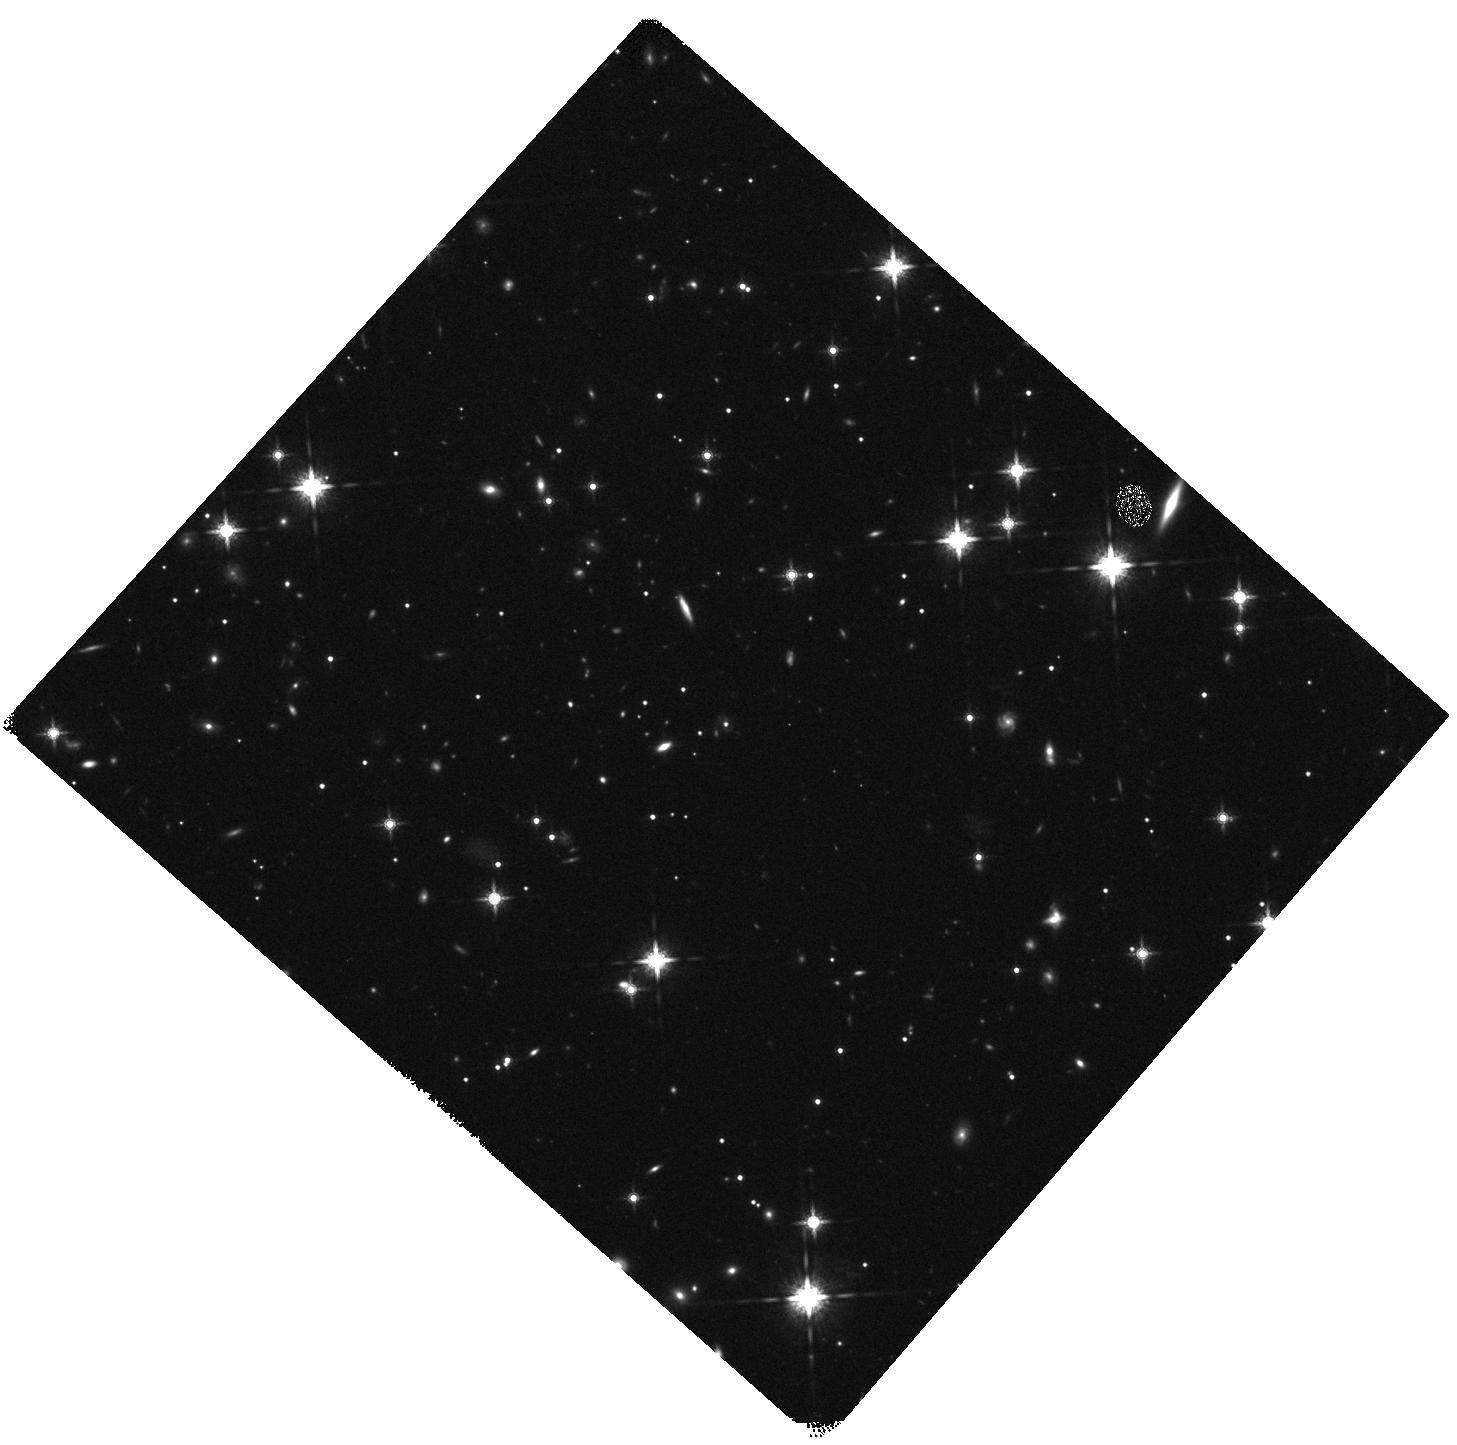
Target: GRB120119A
Instrument: WFC3/IR
Filter: F160W
Exposure: 20 min
Observation ID: hst_12949_07_wfc3_ir_f160w_ibzj07

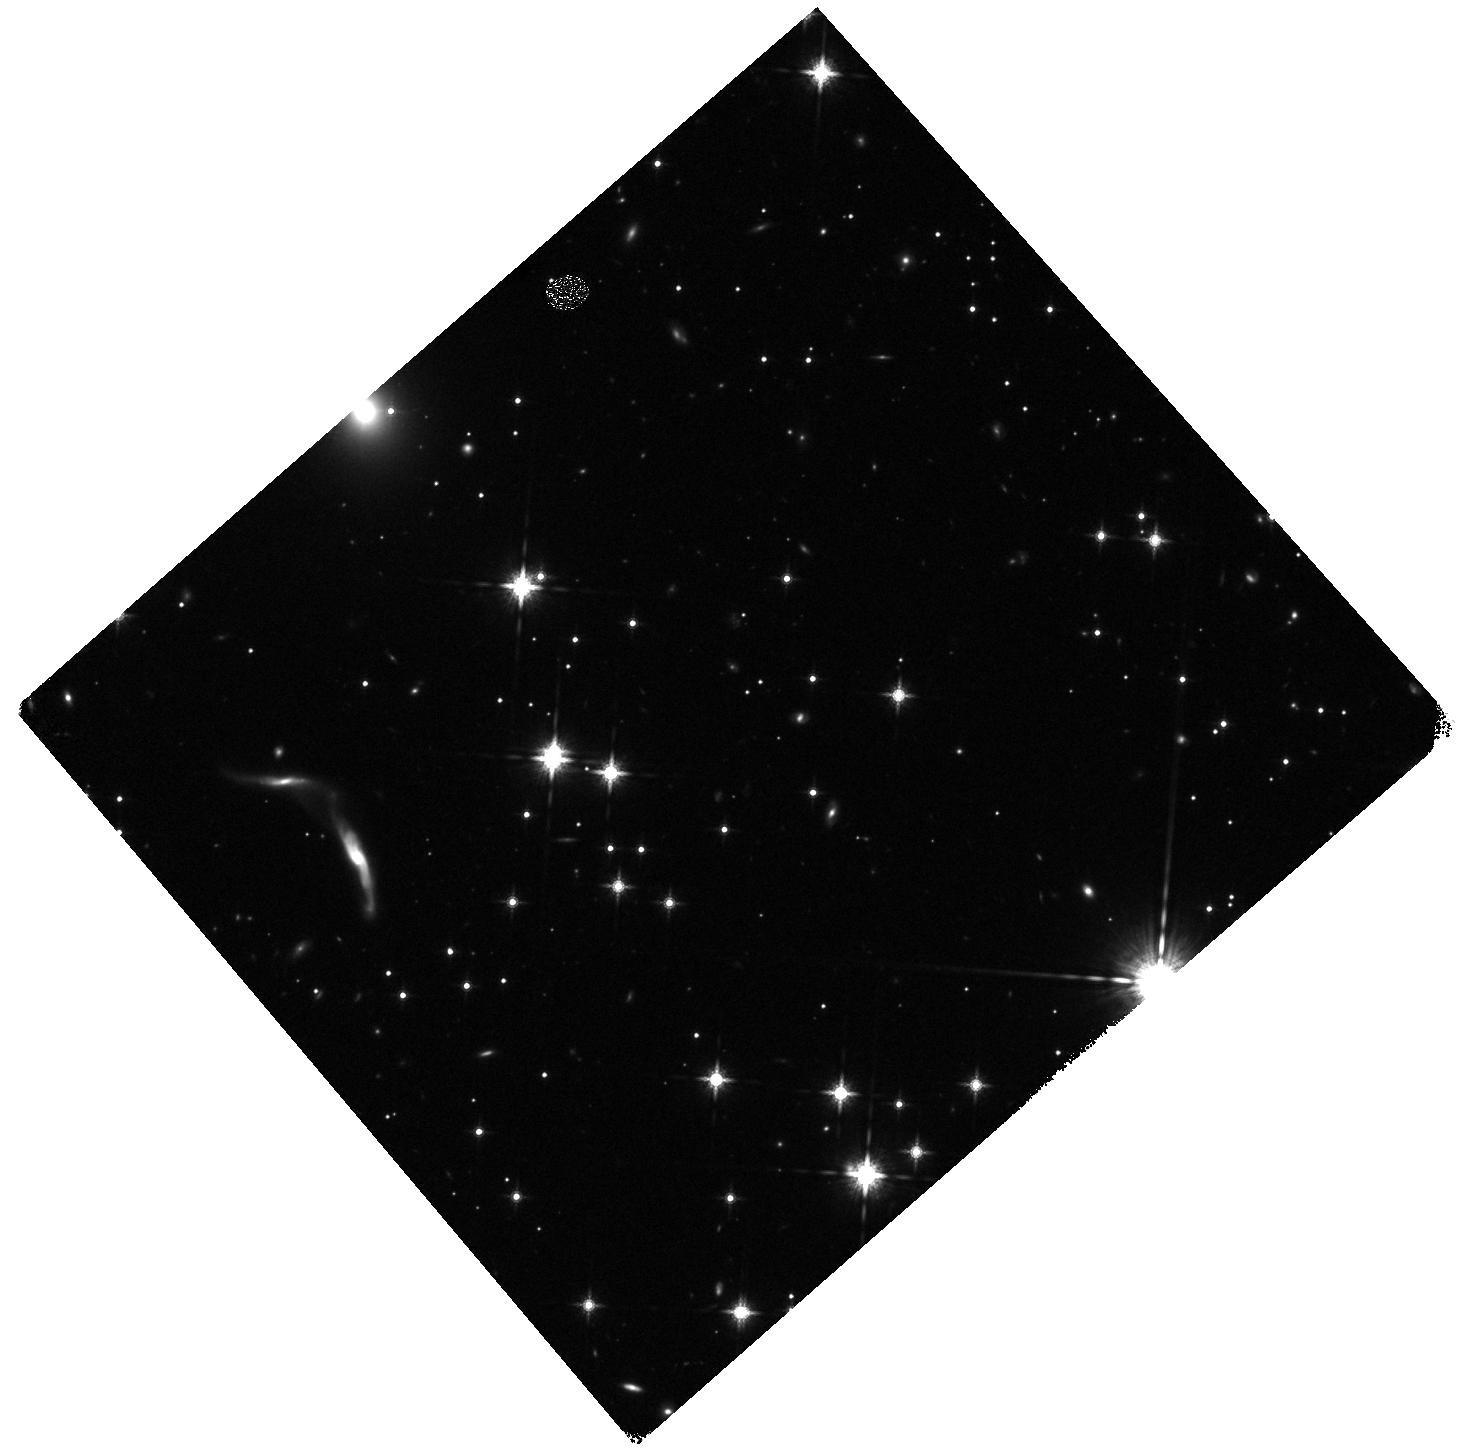
Target: GRB080325
Instrument: WFC3/IR
Filter: F160W
Exposure: 20 min
Observation ID: hst_12949_14_wfc3_ir_f160w_ibzj14

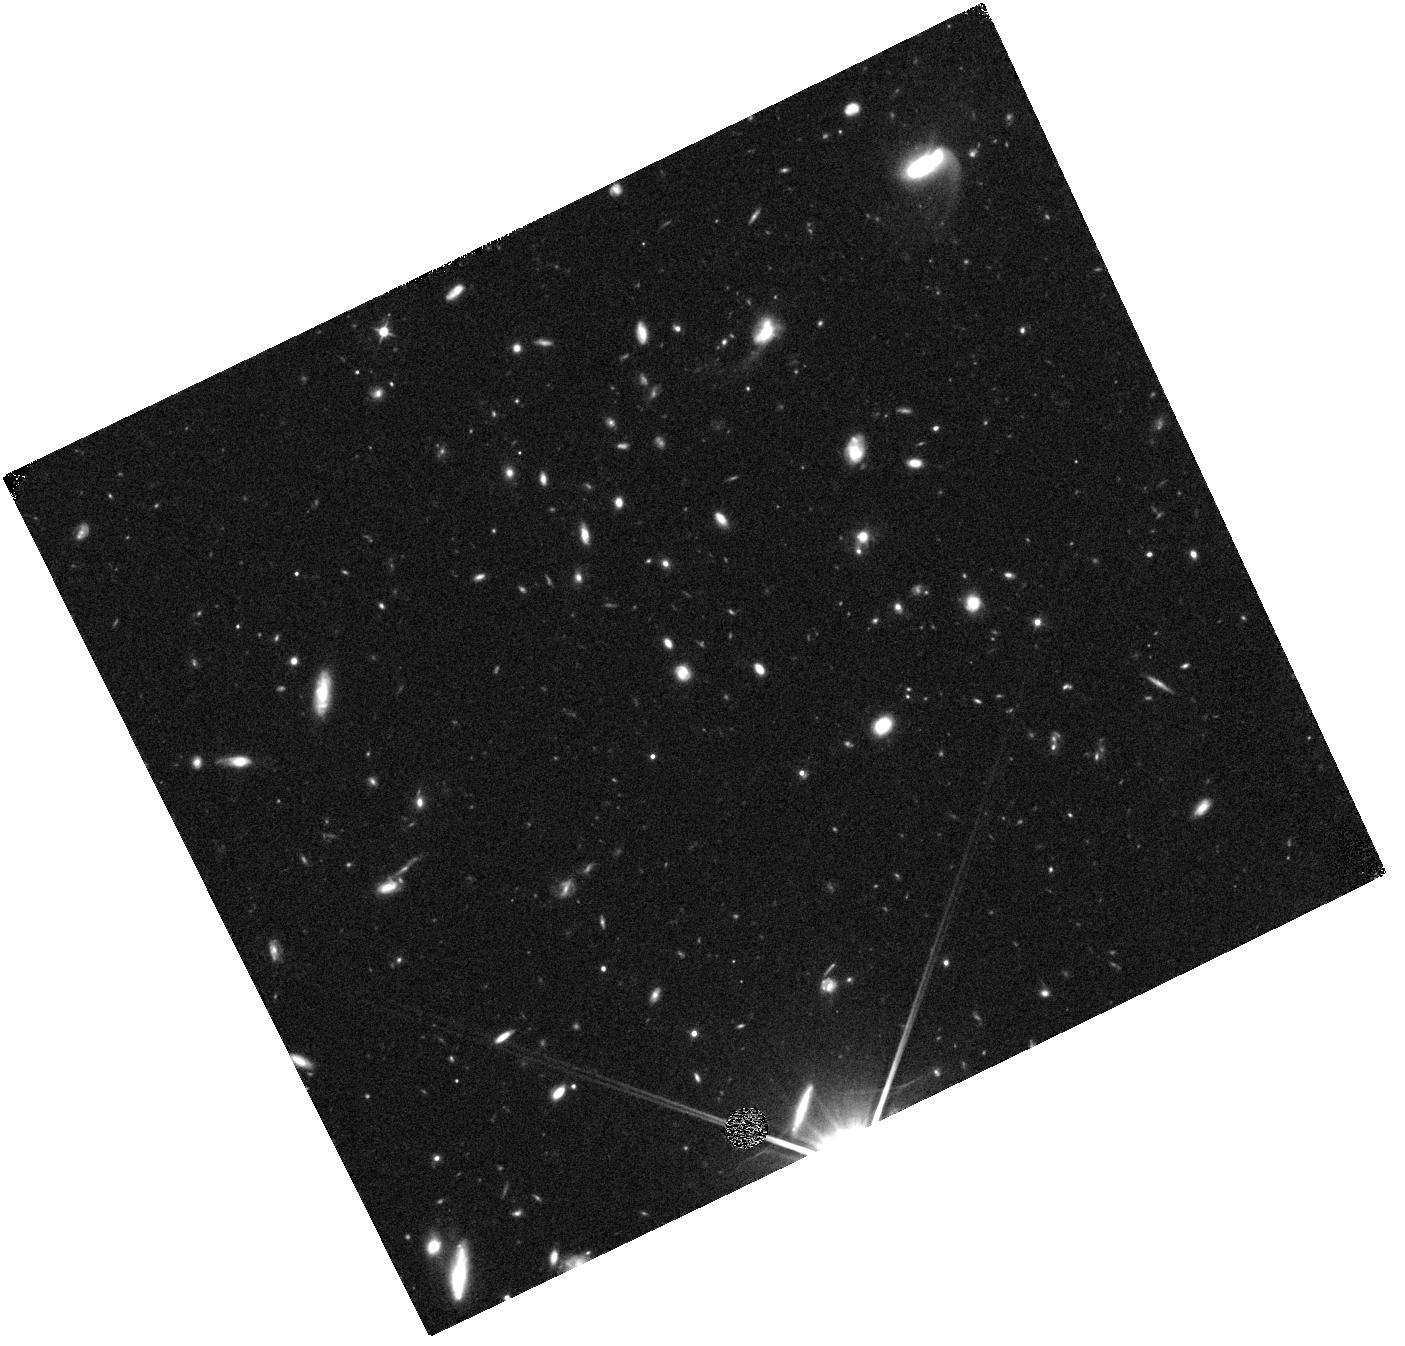
Target: GRB050408
Instrument: WFC3/IR
Filter: F110W
Exposure: 17 min
Observation ID: hst_12949_01_wfc3_ir_f110w_ibzj01

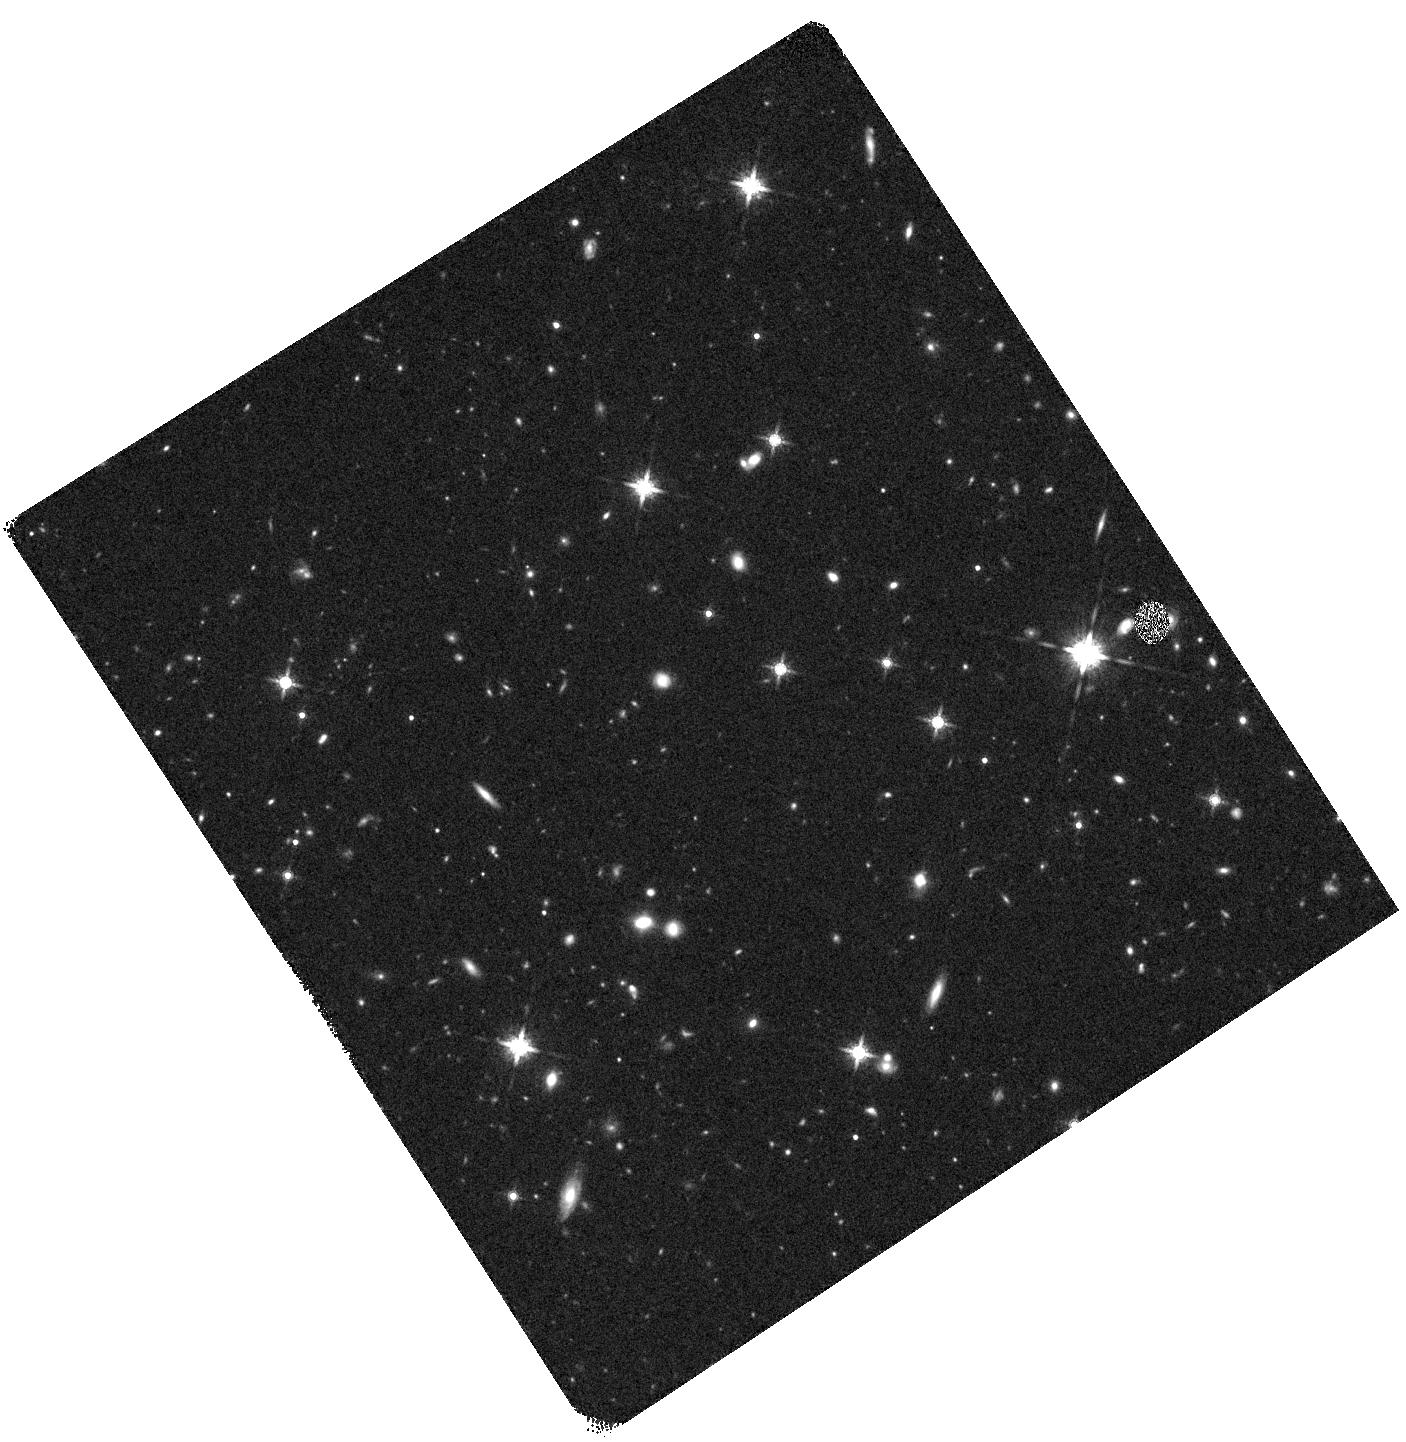
Target: GRB071021
Instrument: WFC3/IR
Filter: F160W
Exposure: 20 min
Observation ID: hst_12949_13_wfc3_ir_f160w_ibzj13

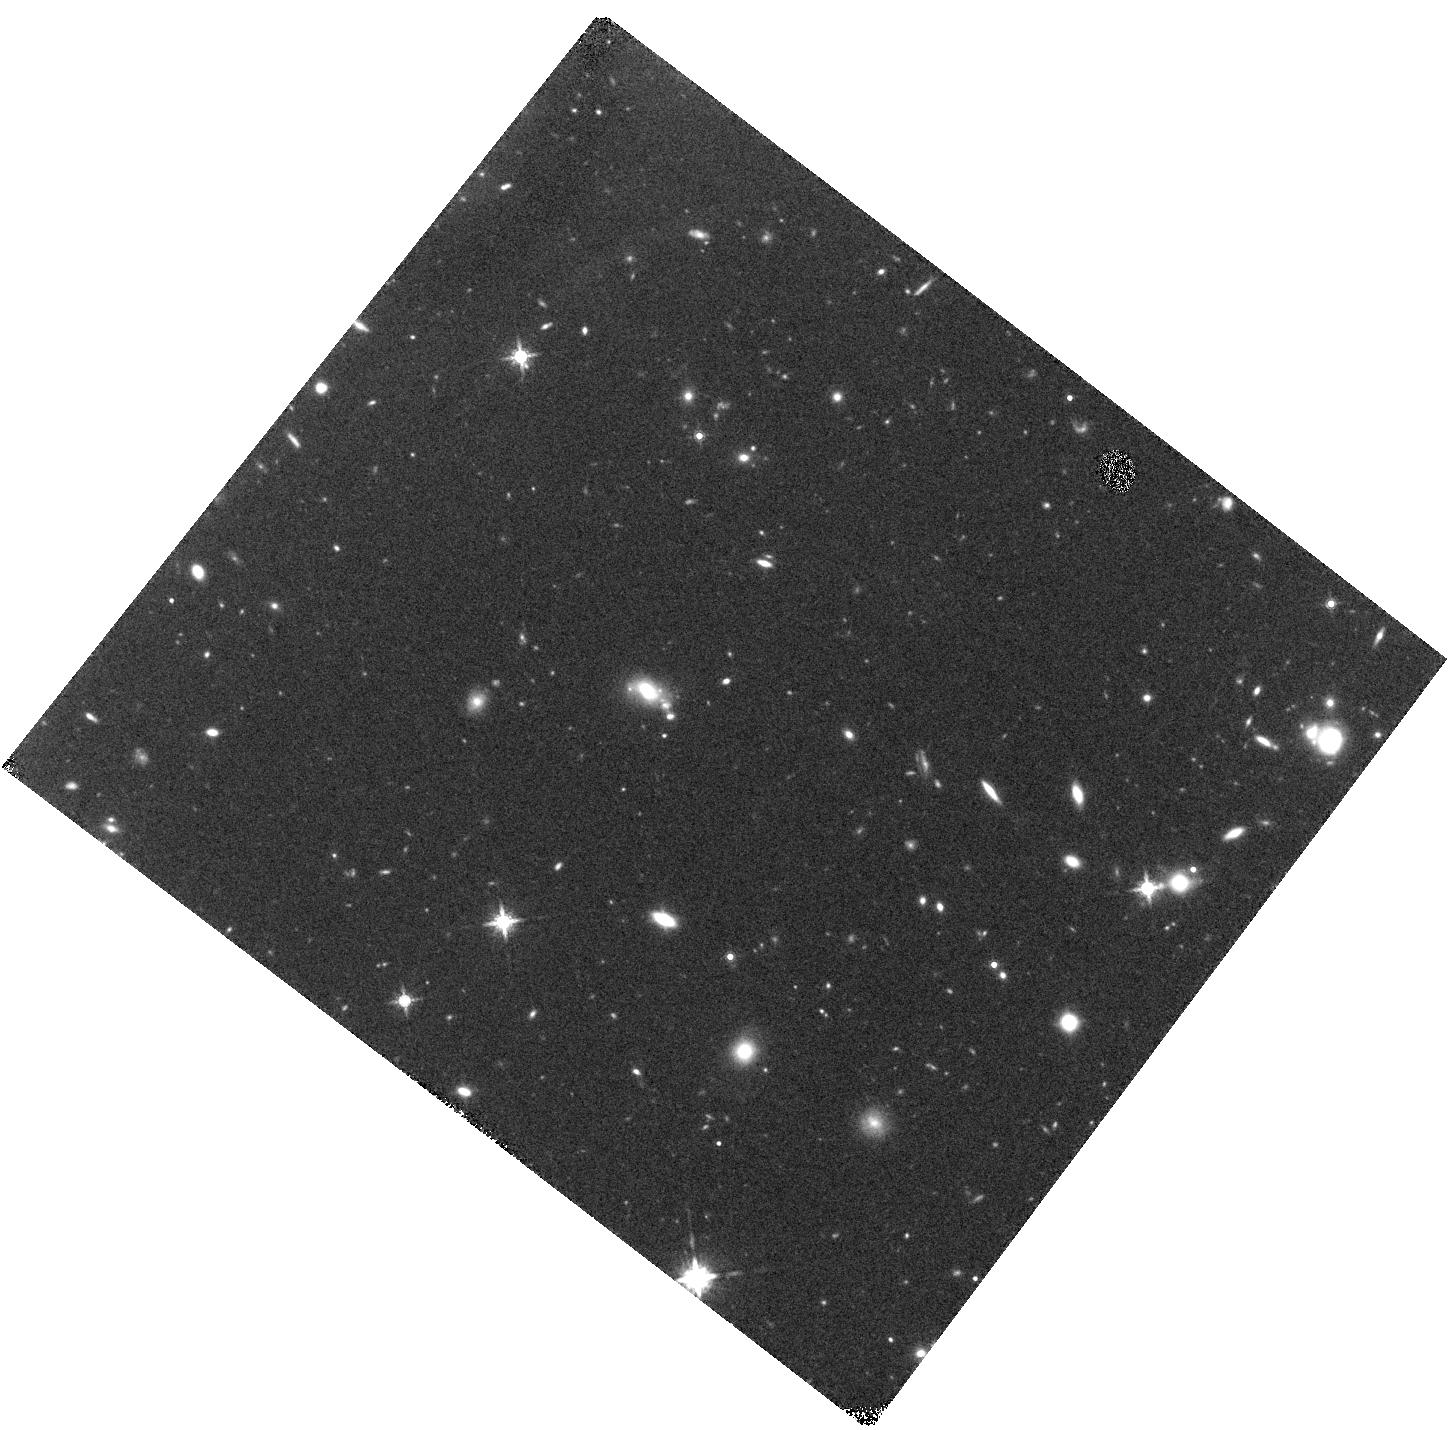
Target: GRB070208
Instrument: WFC3/IR
Filter: F160W
Exposure: 20 min
Observation ID: hst_12949_02_wfc3_ir_f160w_ibzj02

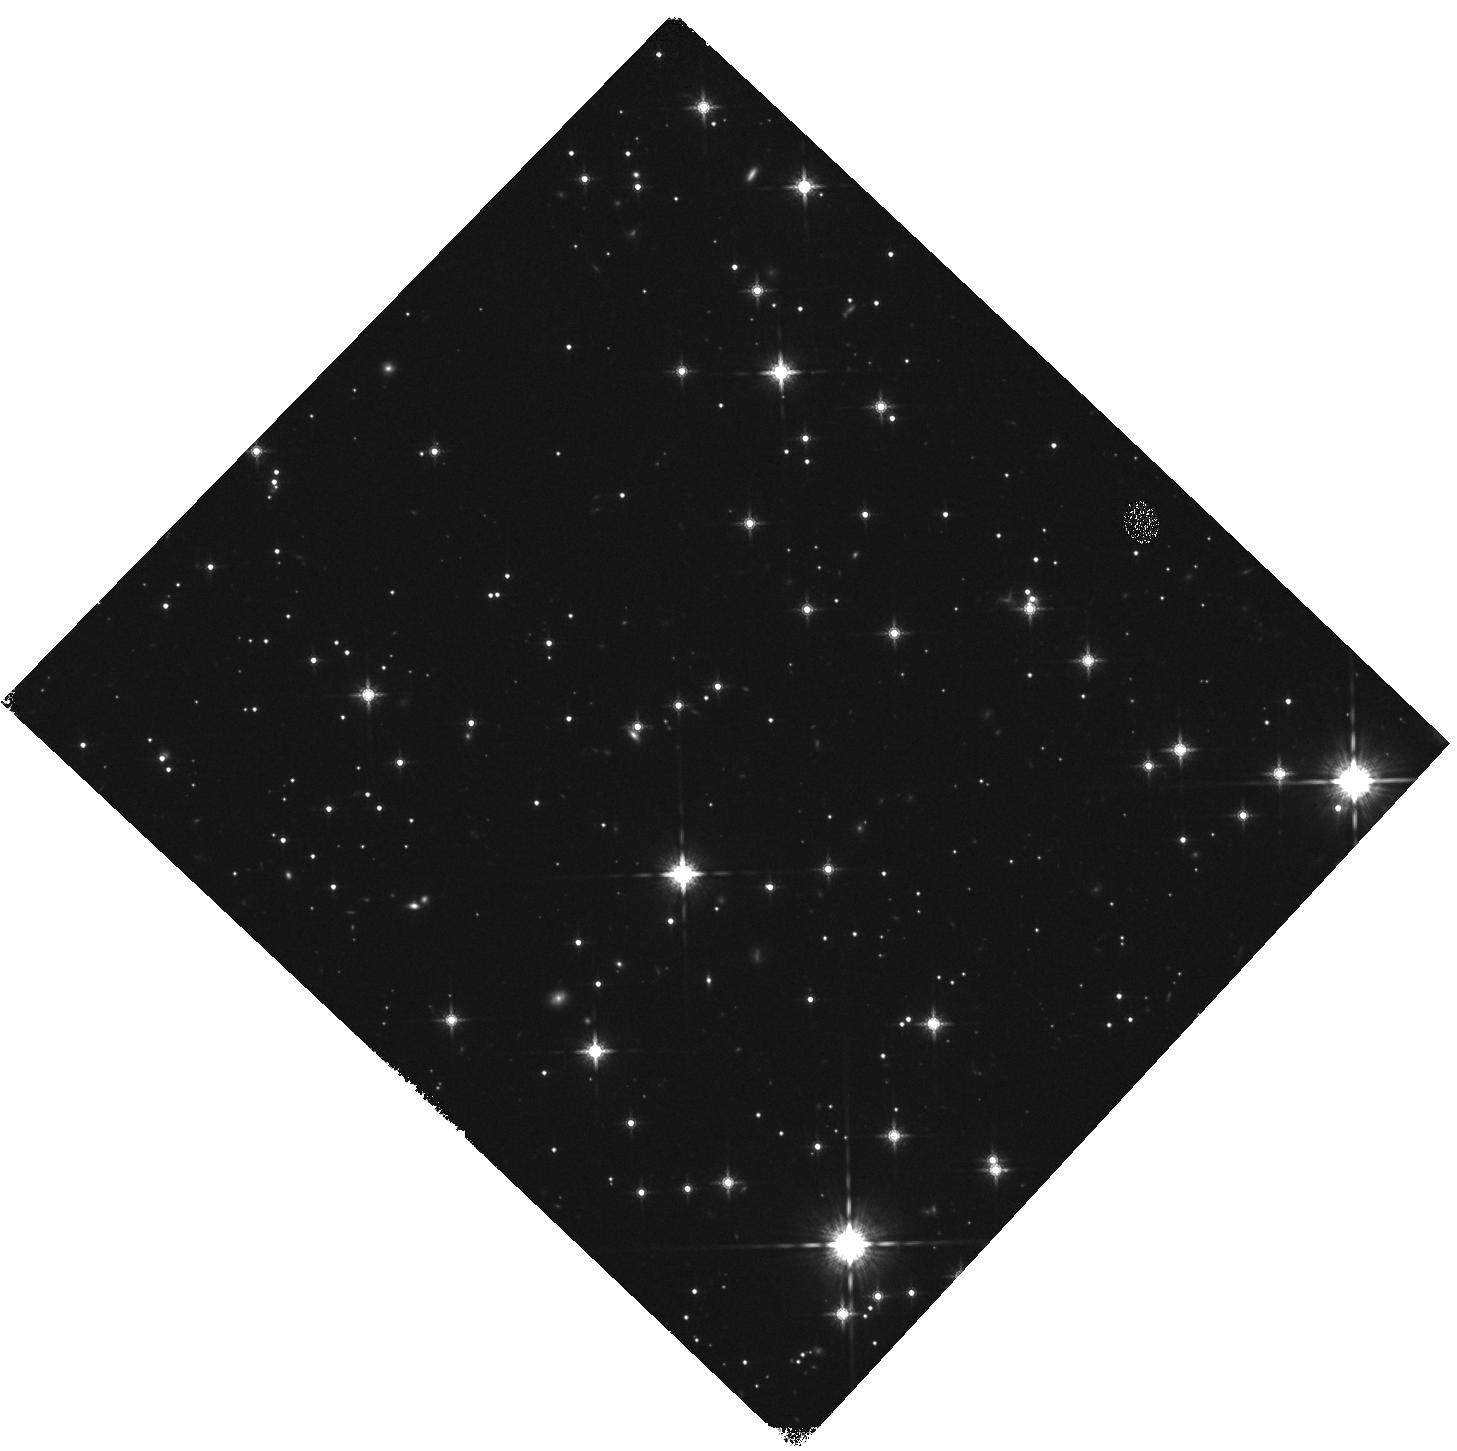
Target: GRB080605
Instrument: WFC3/IR
Filter: F160W
Exposure: 20 min
Observation ID: hst_12949_05_wfc3_ir_f160w_ibzj05

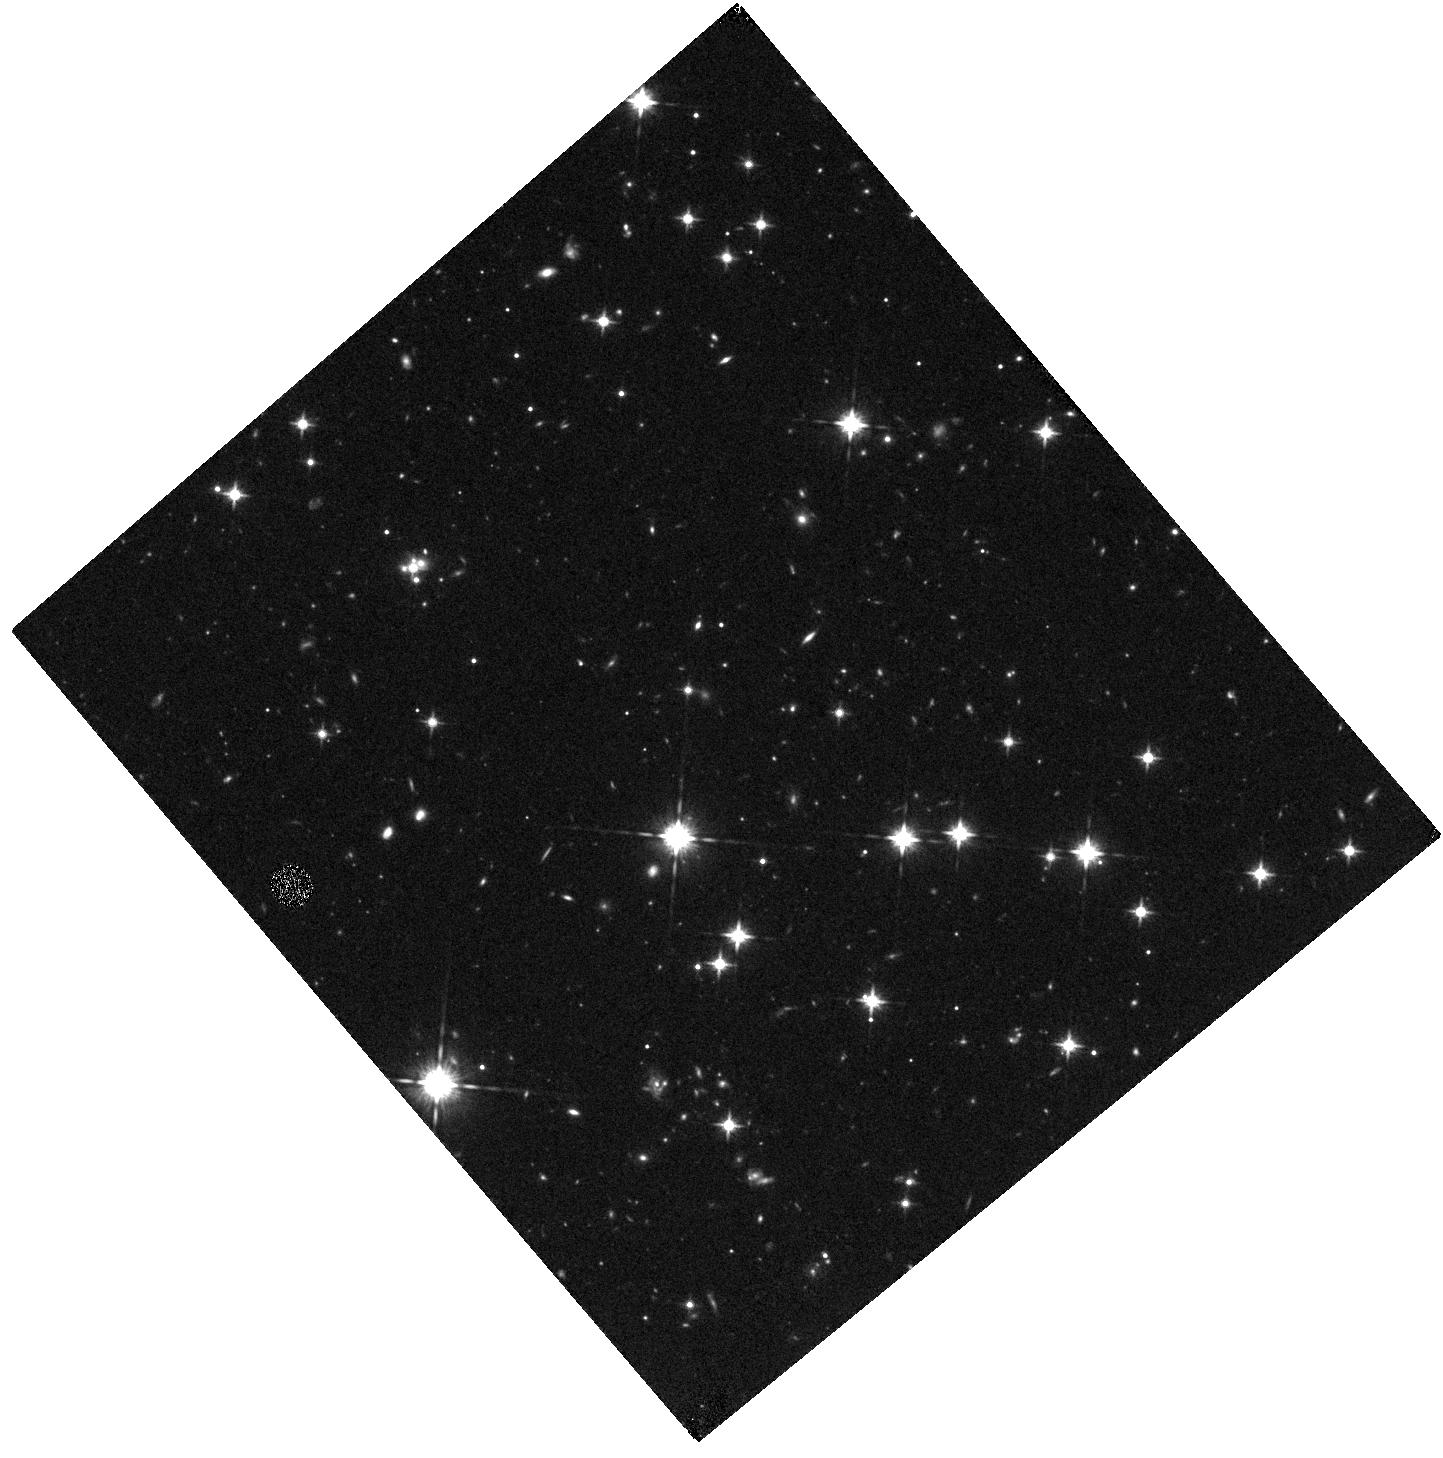
Target: GRB090709A
Instrument: WFC3/IR
Filter: F125W
Exposure: 23 min
Observation ID: hst_12949_16_wfc3_ir_f125w_ibzj16

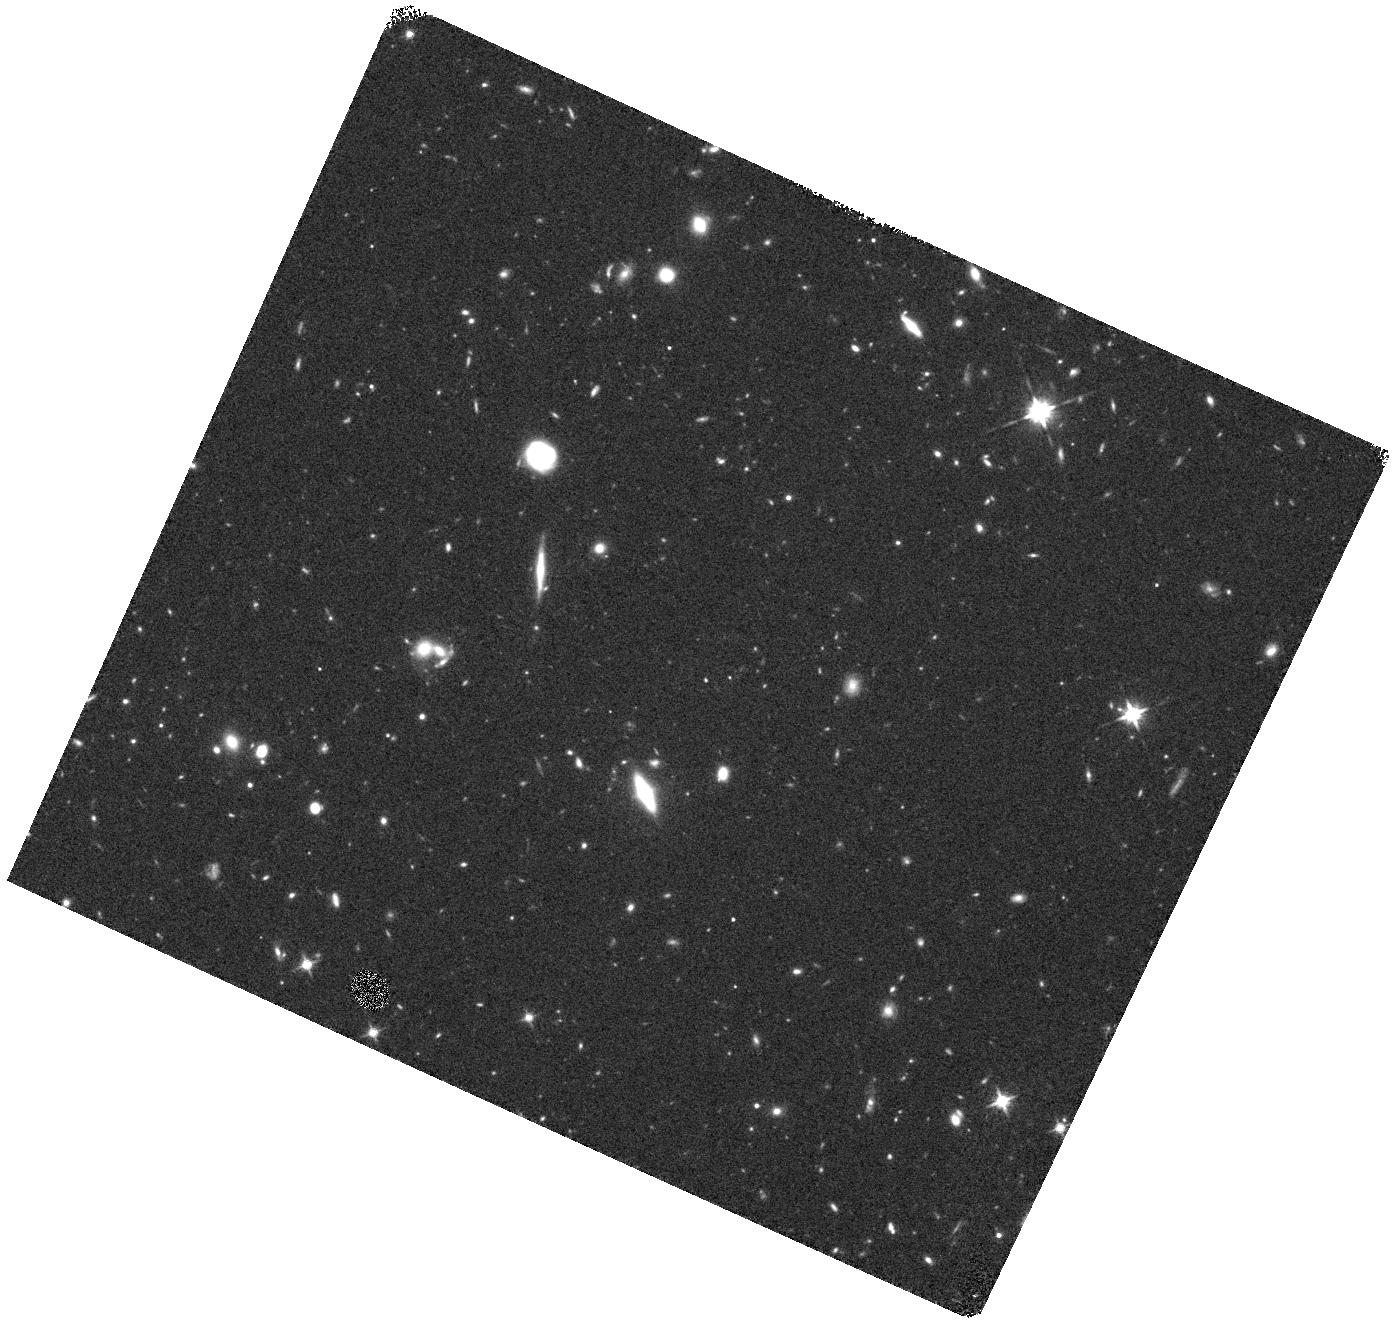
Target: GRB100526A
Instrument: WFC3/IR
Filter: F125W
Exposure: 22 min
Observation ID: hst_12949_17_wfc3_ir_f125w_ibzj17

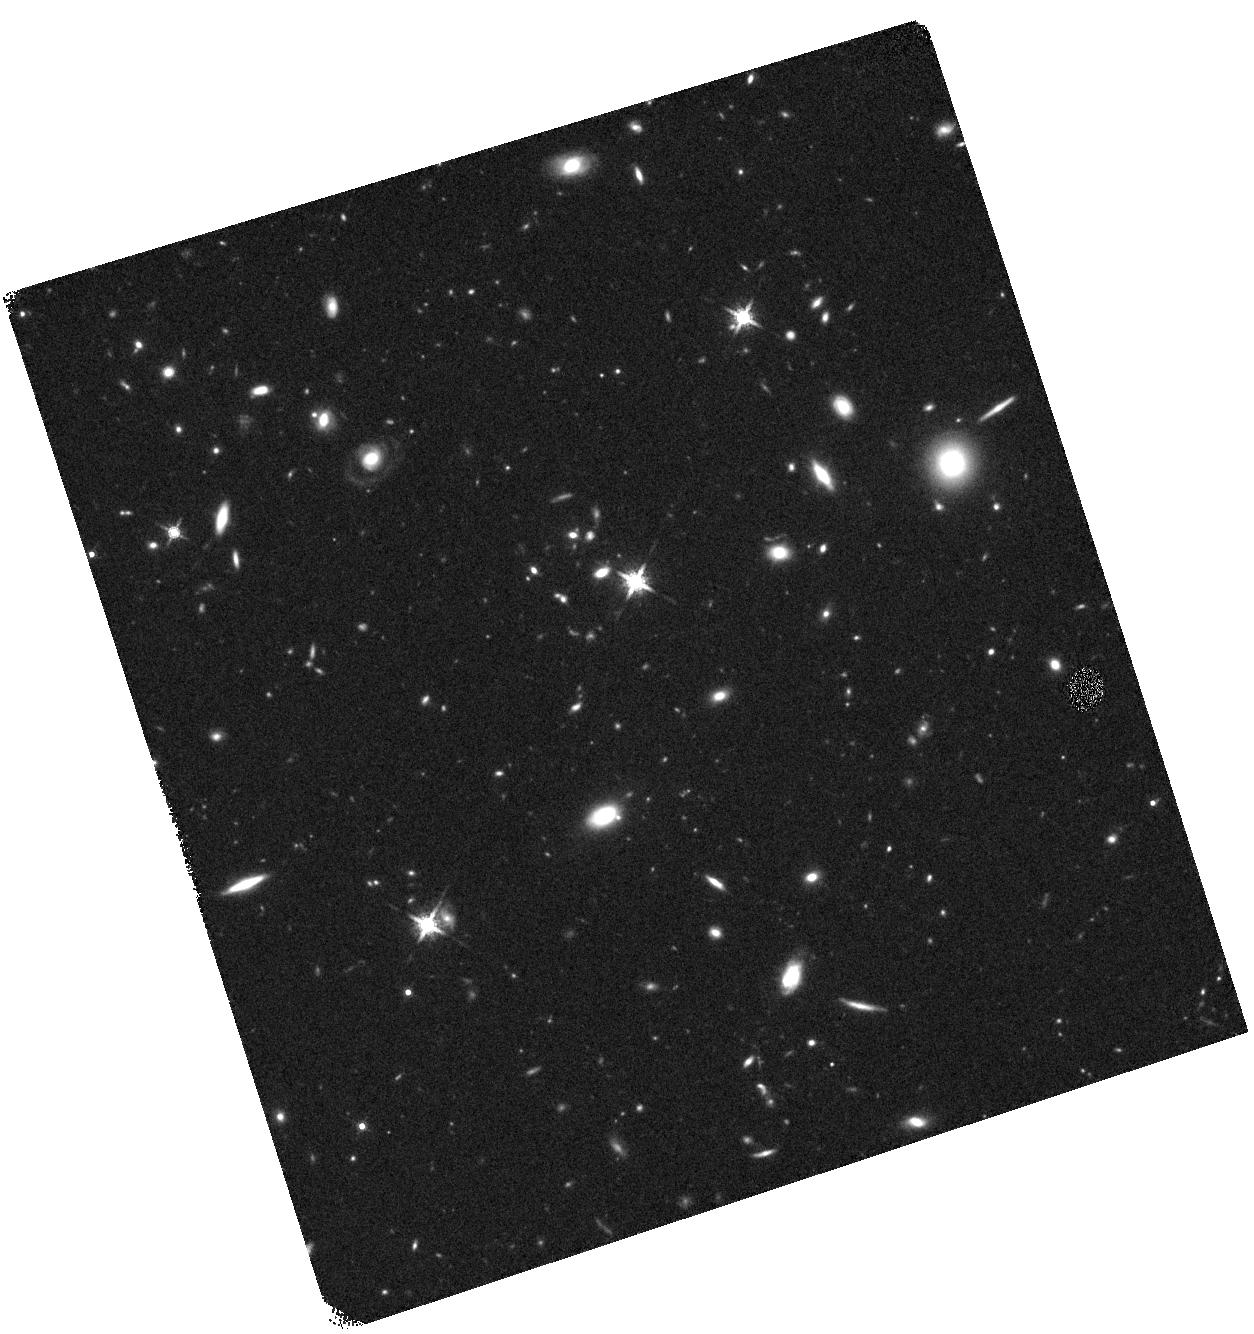
Target: GRB081221
Instrument: WFC3/IR
Filter: F160W
Exposure: 20 min
Observation ID: hst_12949_15_wfc3_ir_f160w_ibzj15

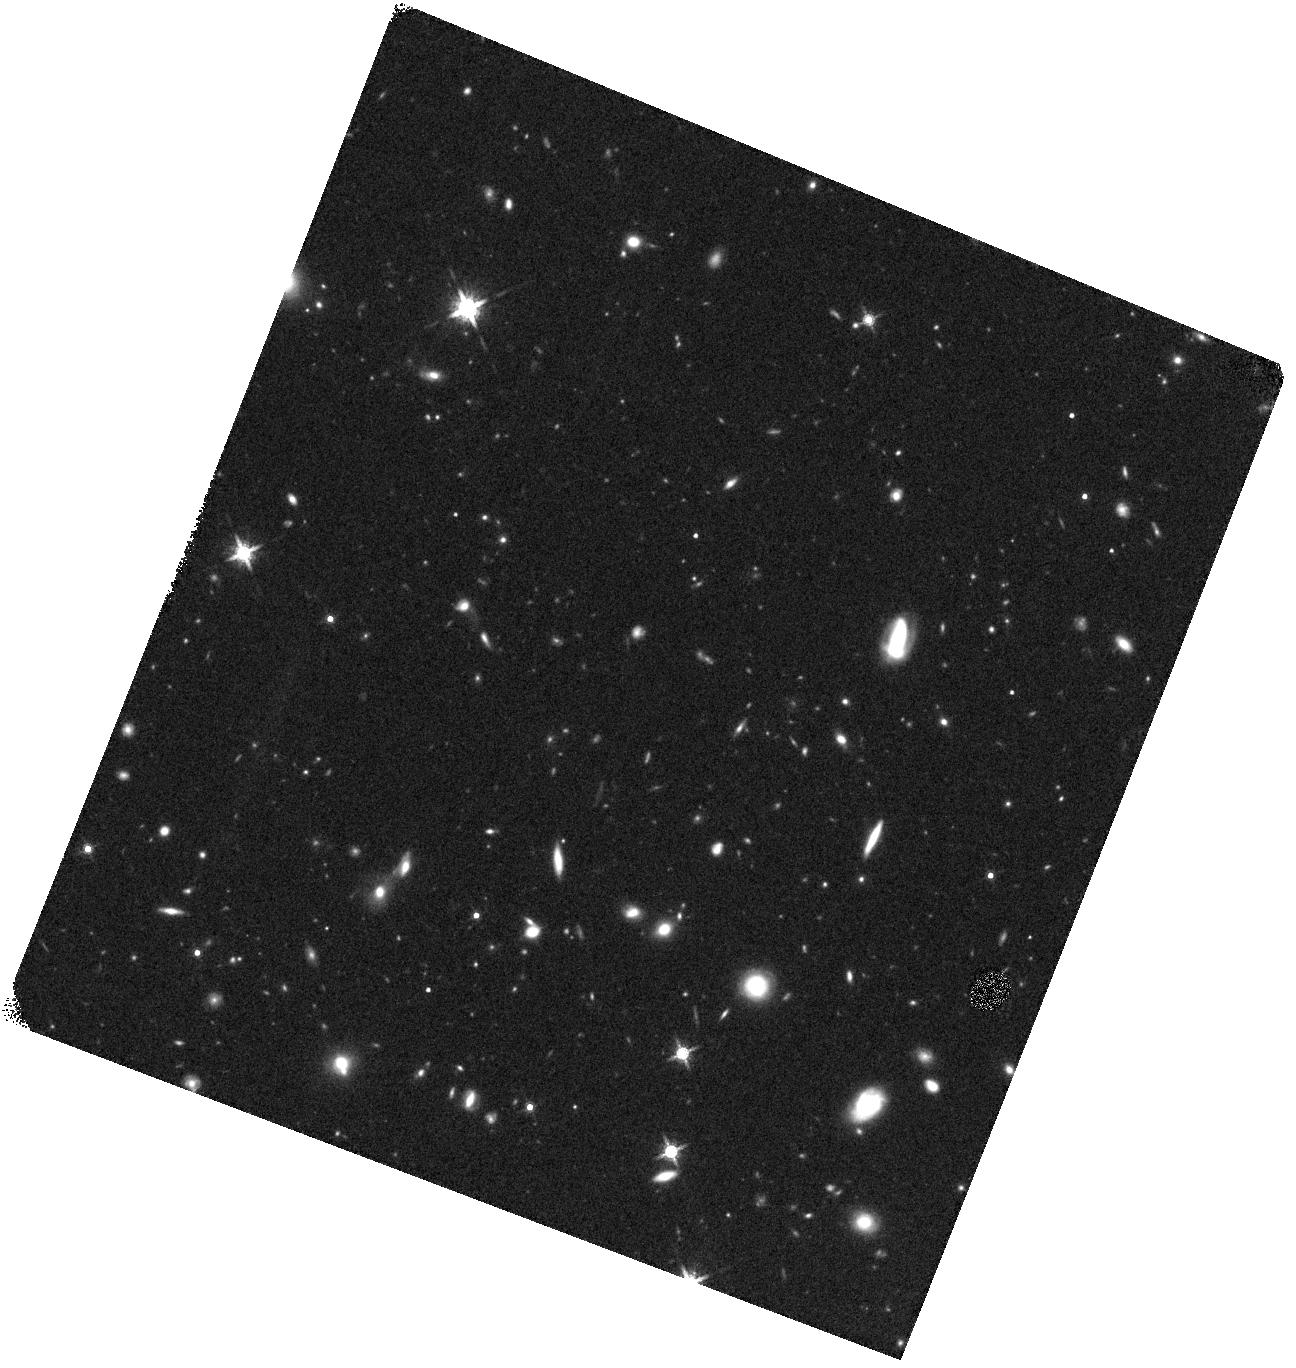
Target: GRB081109
Instrument: WFC3/IR
Filter: F160W
Exposure: 23 min
Observation ID: hst_12949_06_wfc3_ir_f160w_ibzj06

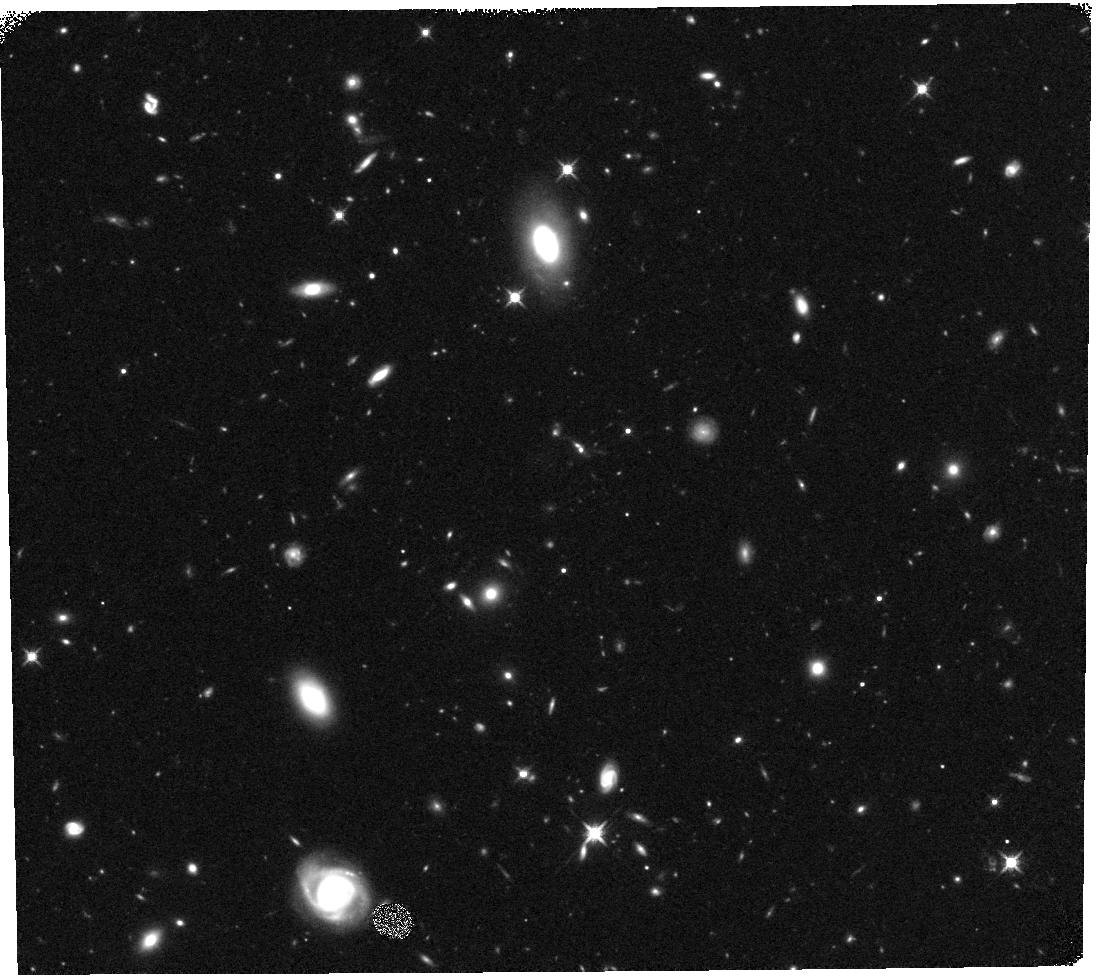
Target: GRB090404
Instrument: WFC3/IR
Filter: F125W
Exposure: 20 min
Observation ID: hst_12949_09_wfc3_ir_f125w_ibzj09

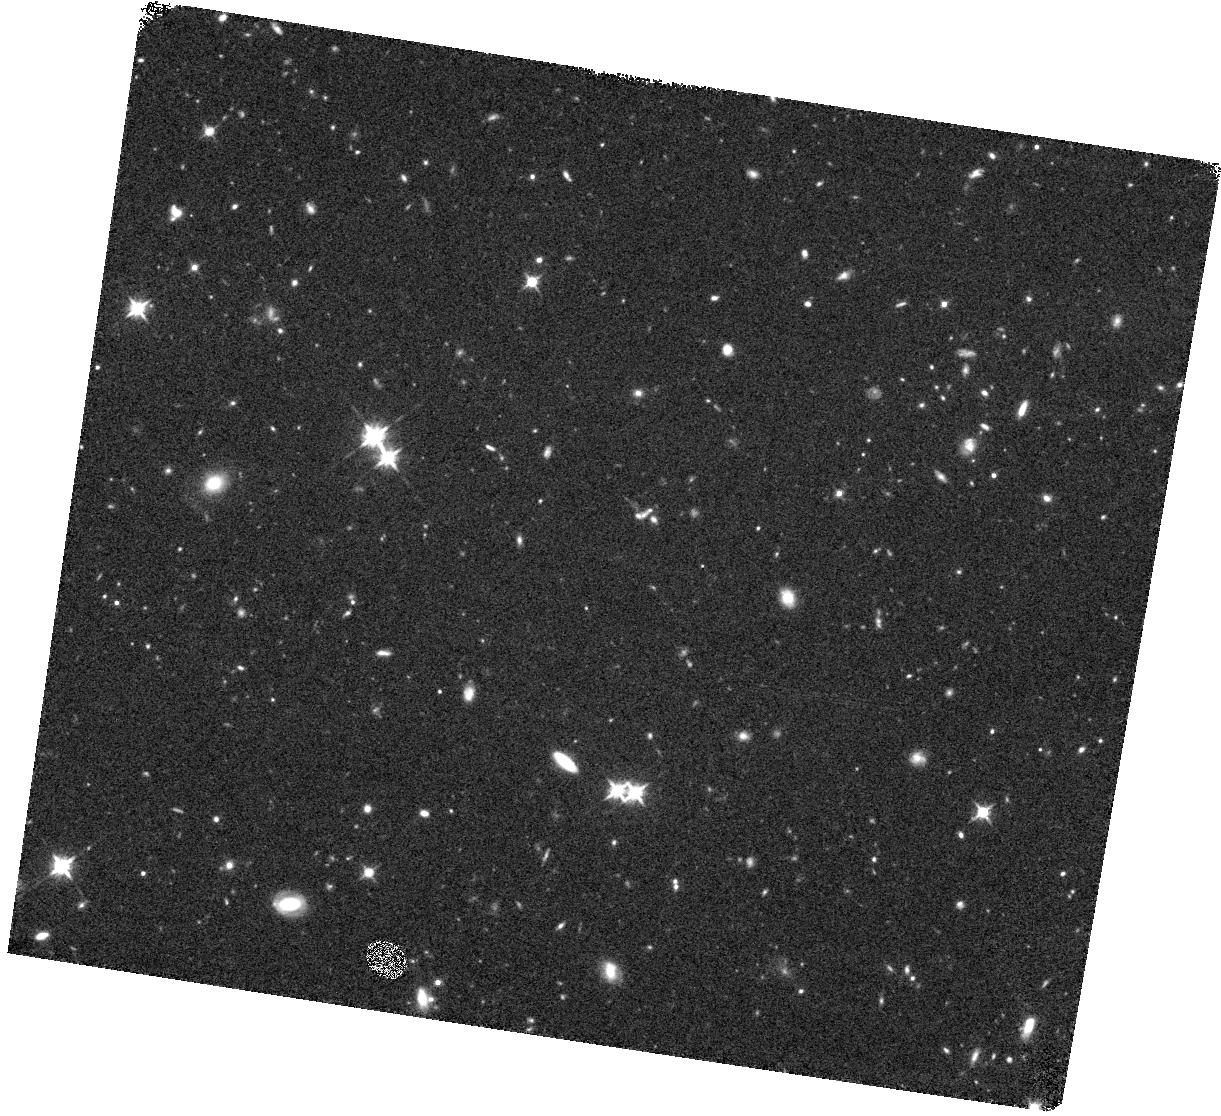
Target: GRB060814A
Instrument: WFC3/IR
Filter: F125W
Exposure: 22 min
Observation ID: hst_12949_10_wfc3_ir_f125w_ibzj10

Unveiling the Dusty Universe with the Host Galaxies of Obscured GRBs (PI: Perley, Daniel)

Recent observations have unveiled a previously hidden population of highly dust-obscured long-duration GRBs, many of which have now been associated with dusty and metal-rich galaxies quite unlike "canonical" GRB hosts. This discovery has the potential to significantly affect our view of the GRB progenitor (and its connection to metallicity) and the ability to use GRBs as a tracers of cosmic star-formation at high redshifts. We propose to observe the hosts of 18 moderately to highly obscured GRBs with WFC3-IR, supplementing existing Spitzer and ground-based observations and allowing direct comparison of the properties of dust-obscured GRB hosts (morphology, color, redshift, stellar mass, etc.) to unobscured hosts and to field populations. Many of the afterglows in the sample also tightly constrain the wavelength-dependence of extinction along the host galaxy sightline, a measurement that is exceedingly difficult to make via almost any other method outside the Local Group. With these observations we will correlate both the amount and the nature of the dust obscuration along a GRB sightline with the host's overall properties, in order to: (1) determine the relation between the new class of red, dust-obscured GRB host galaxies and the dusty galaxies which contributed substantially to cosmic star-formation at z=1-3, (2) investigate the nature of very blue galaxies which show no extinction in integrated starlight but nevertheless host highly obscured GRBs, indicating an extremely patchy dust distribution, (3) determine the types of high-z environments which lead to the production of dust with different observational signatures, such as the 2175 Angstrom absorption feature.